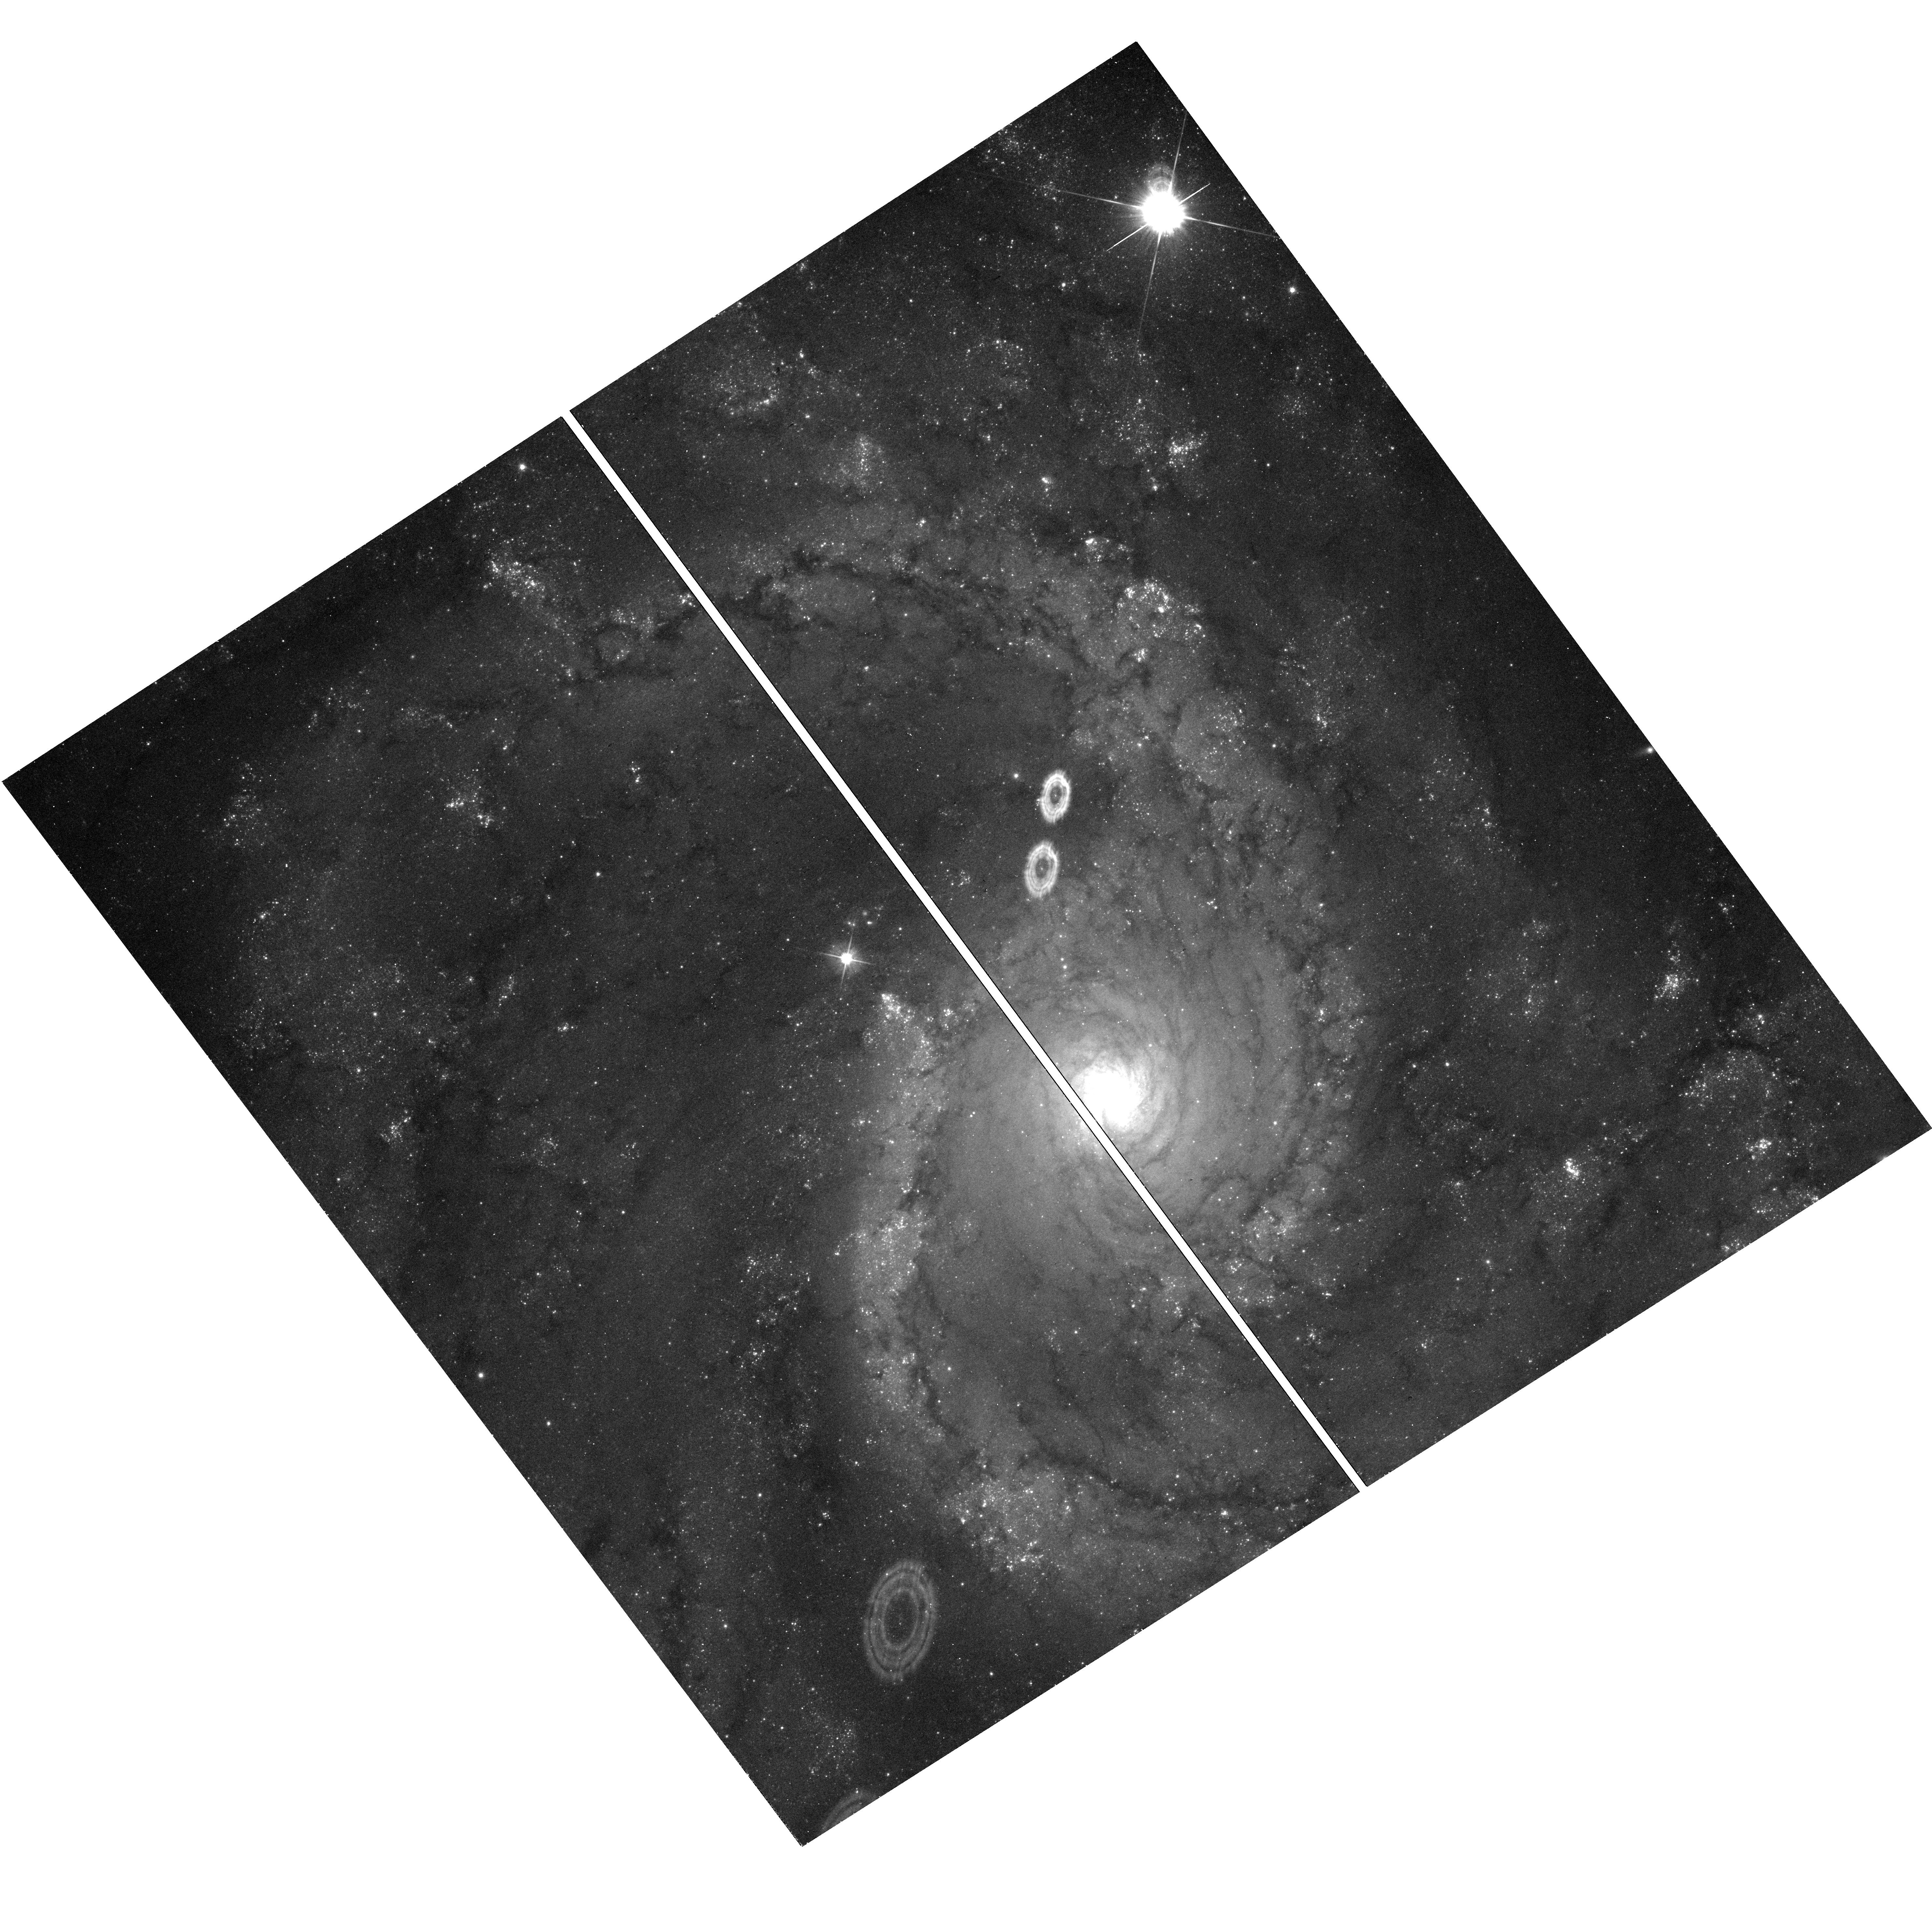
Target: SN2016BKV
Instrument: WFC3/UVIS
Filter: F555W
Exposure: 12 min
Observation ID: hst_16179_09_wfc3_uvis_f555w_ieb309

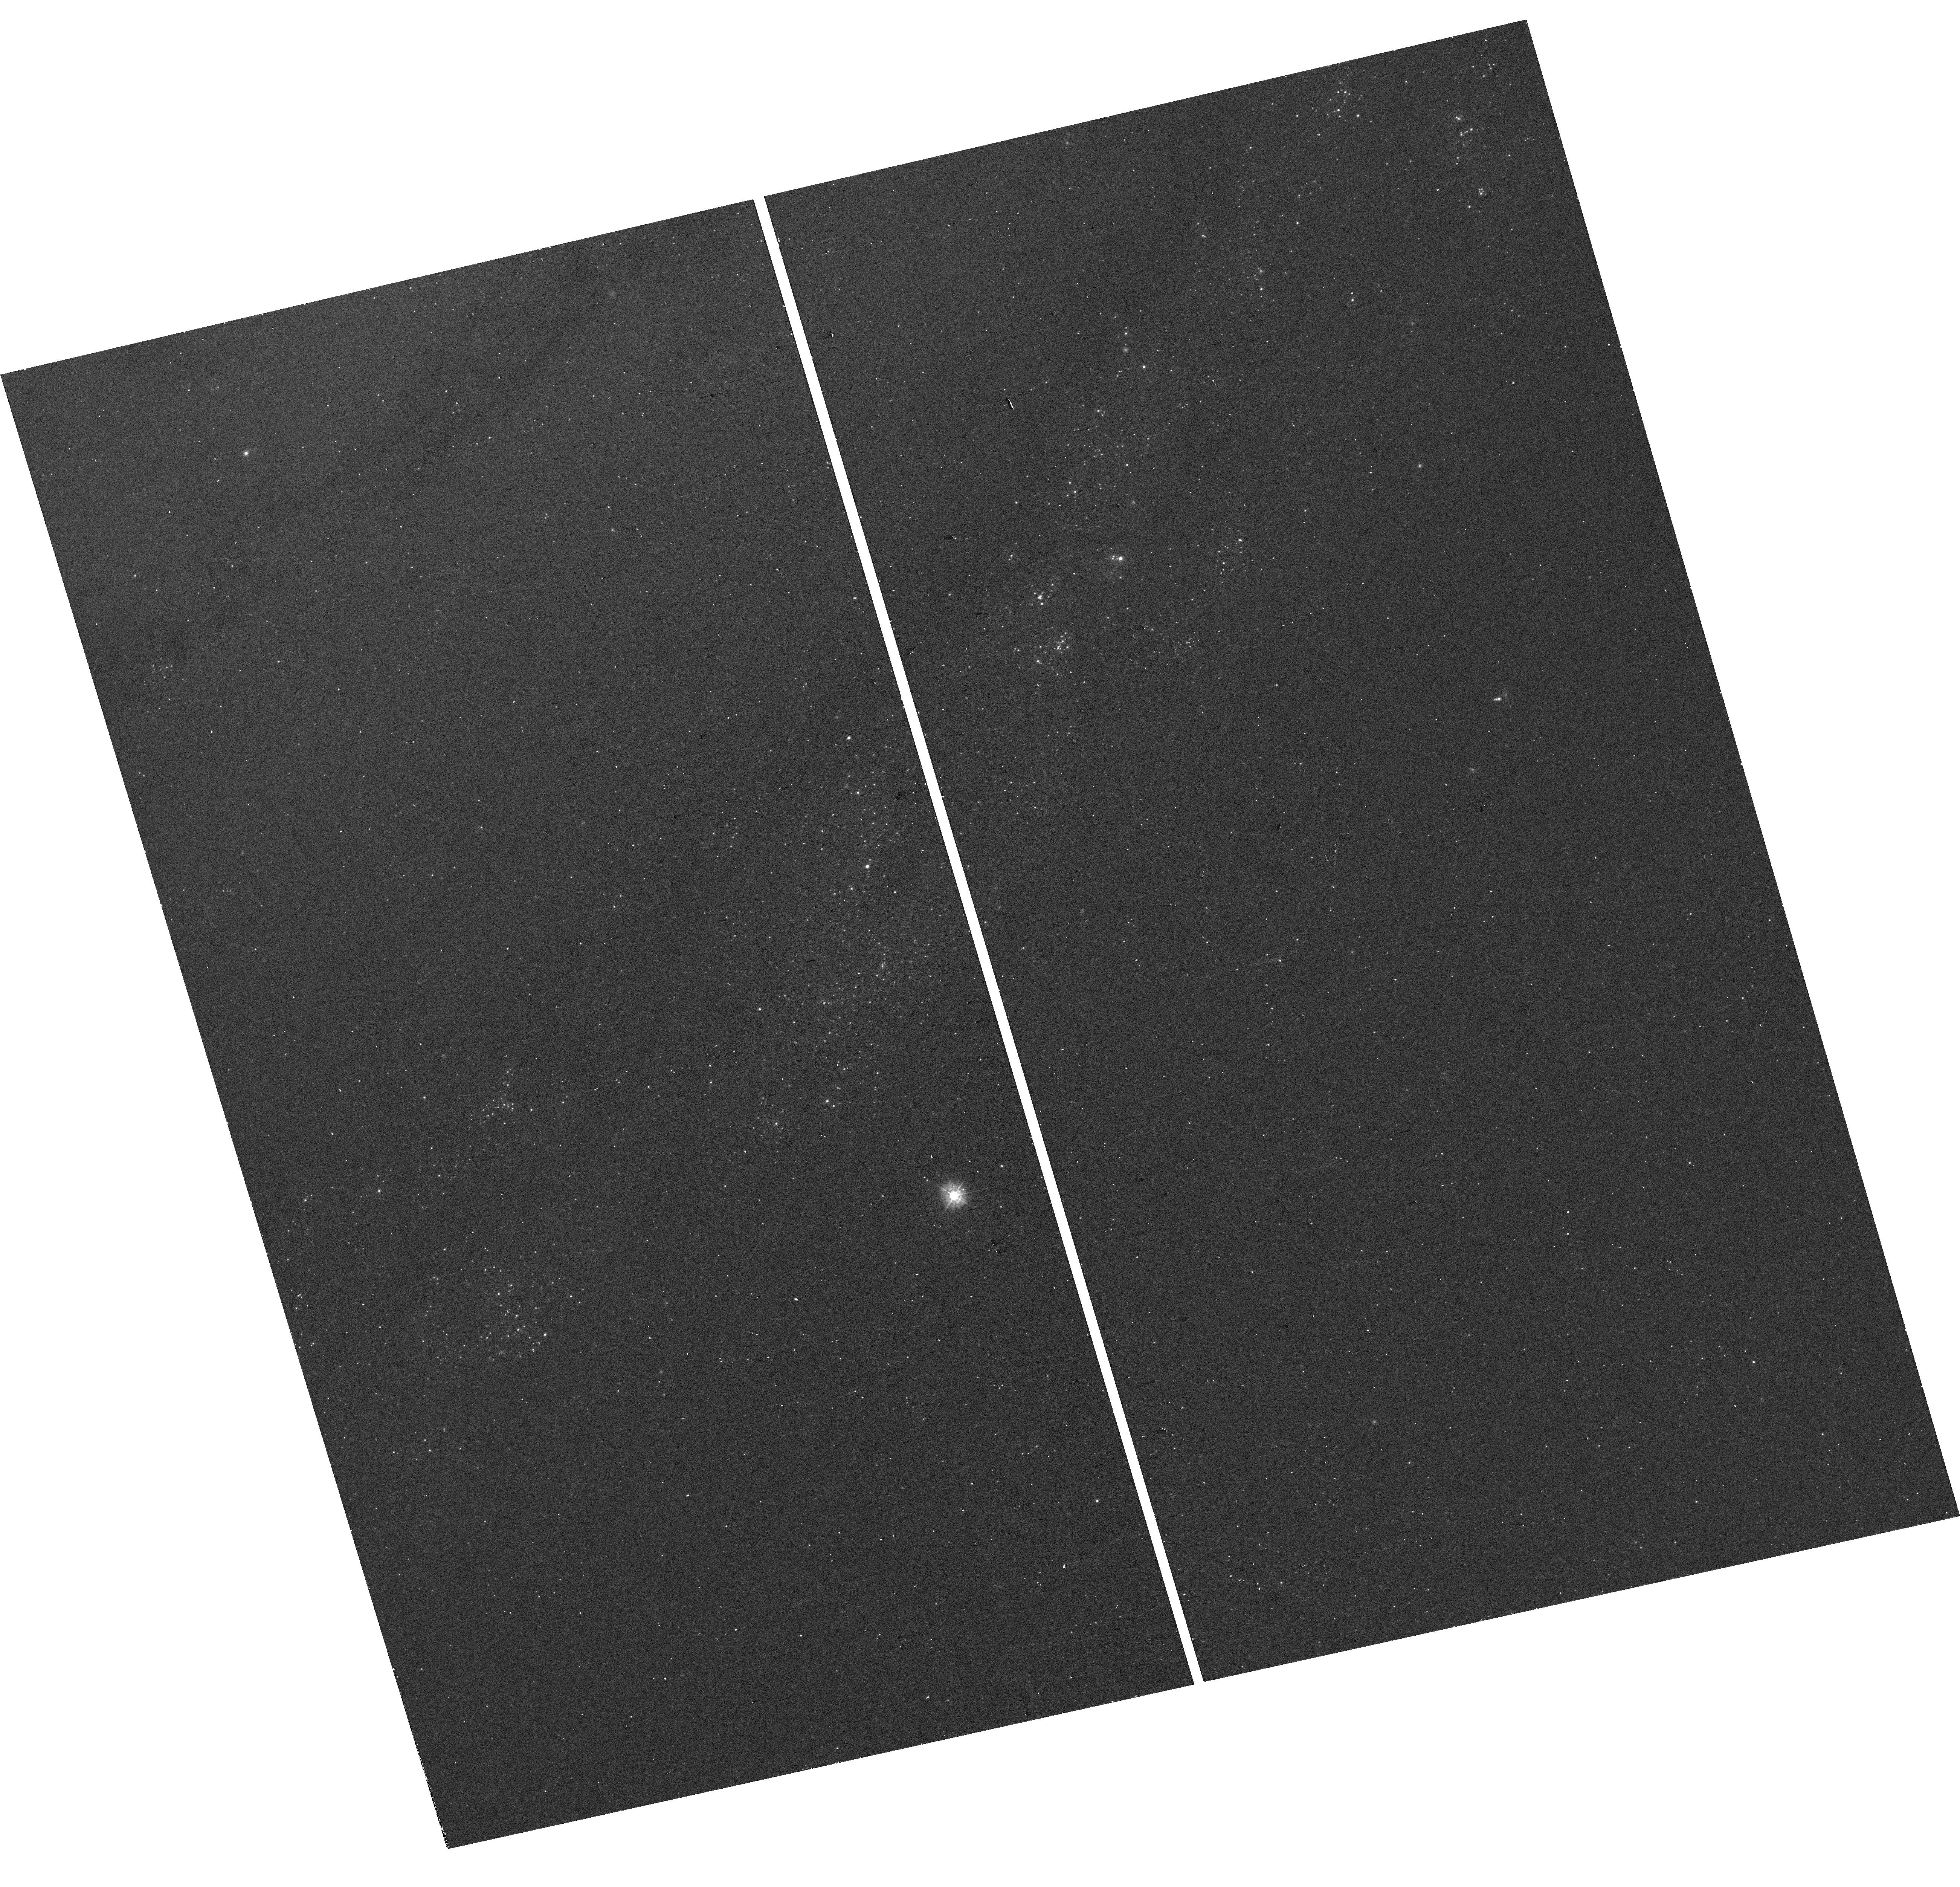
Target: SN1993J
Instrument: WFC3/UVIS
Filter: F336W
Exposure: 12 min
Observation ID: hst_16179_53_wfc3_uvis_f336w_ieb353

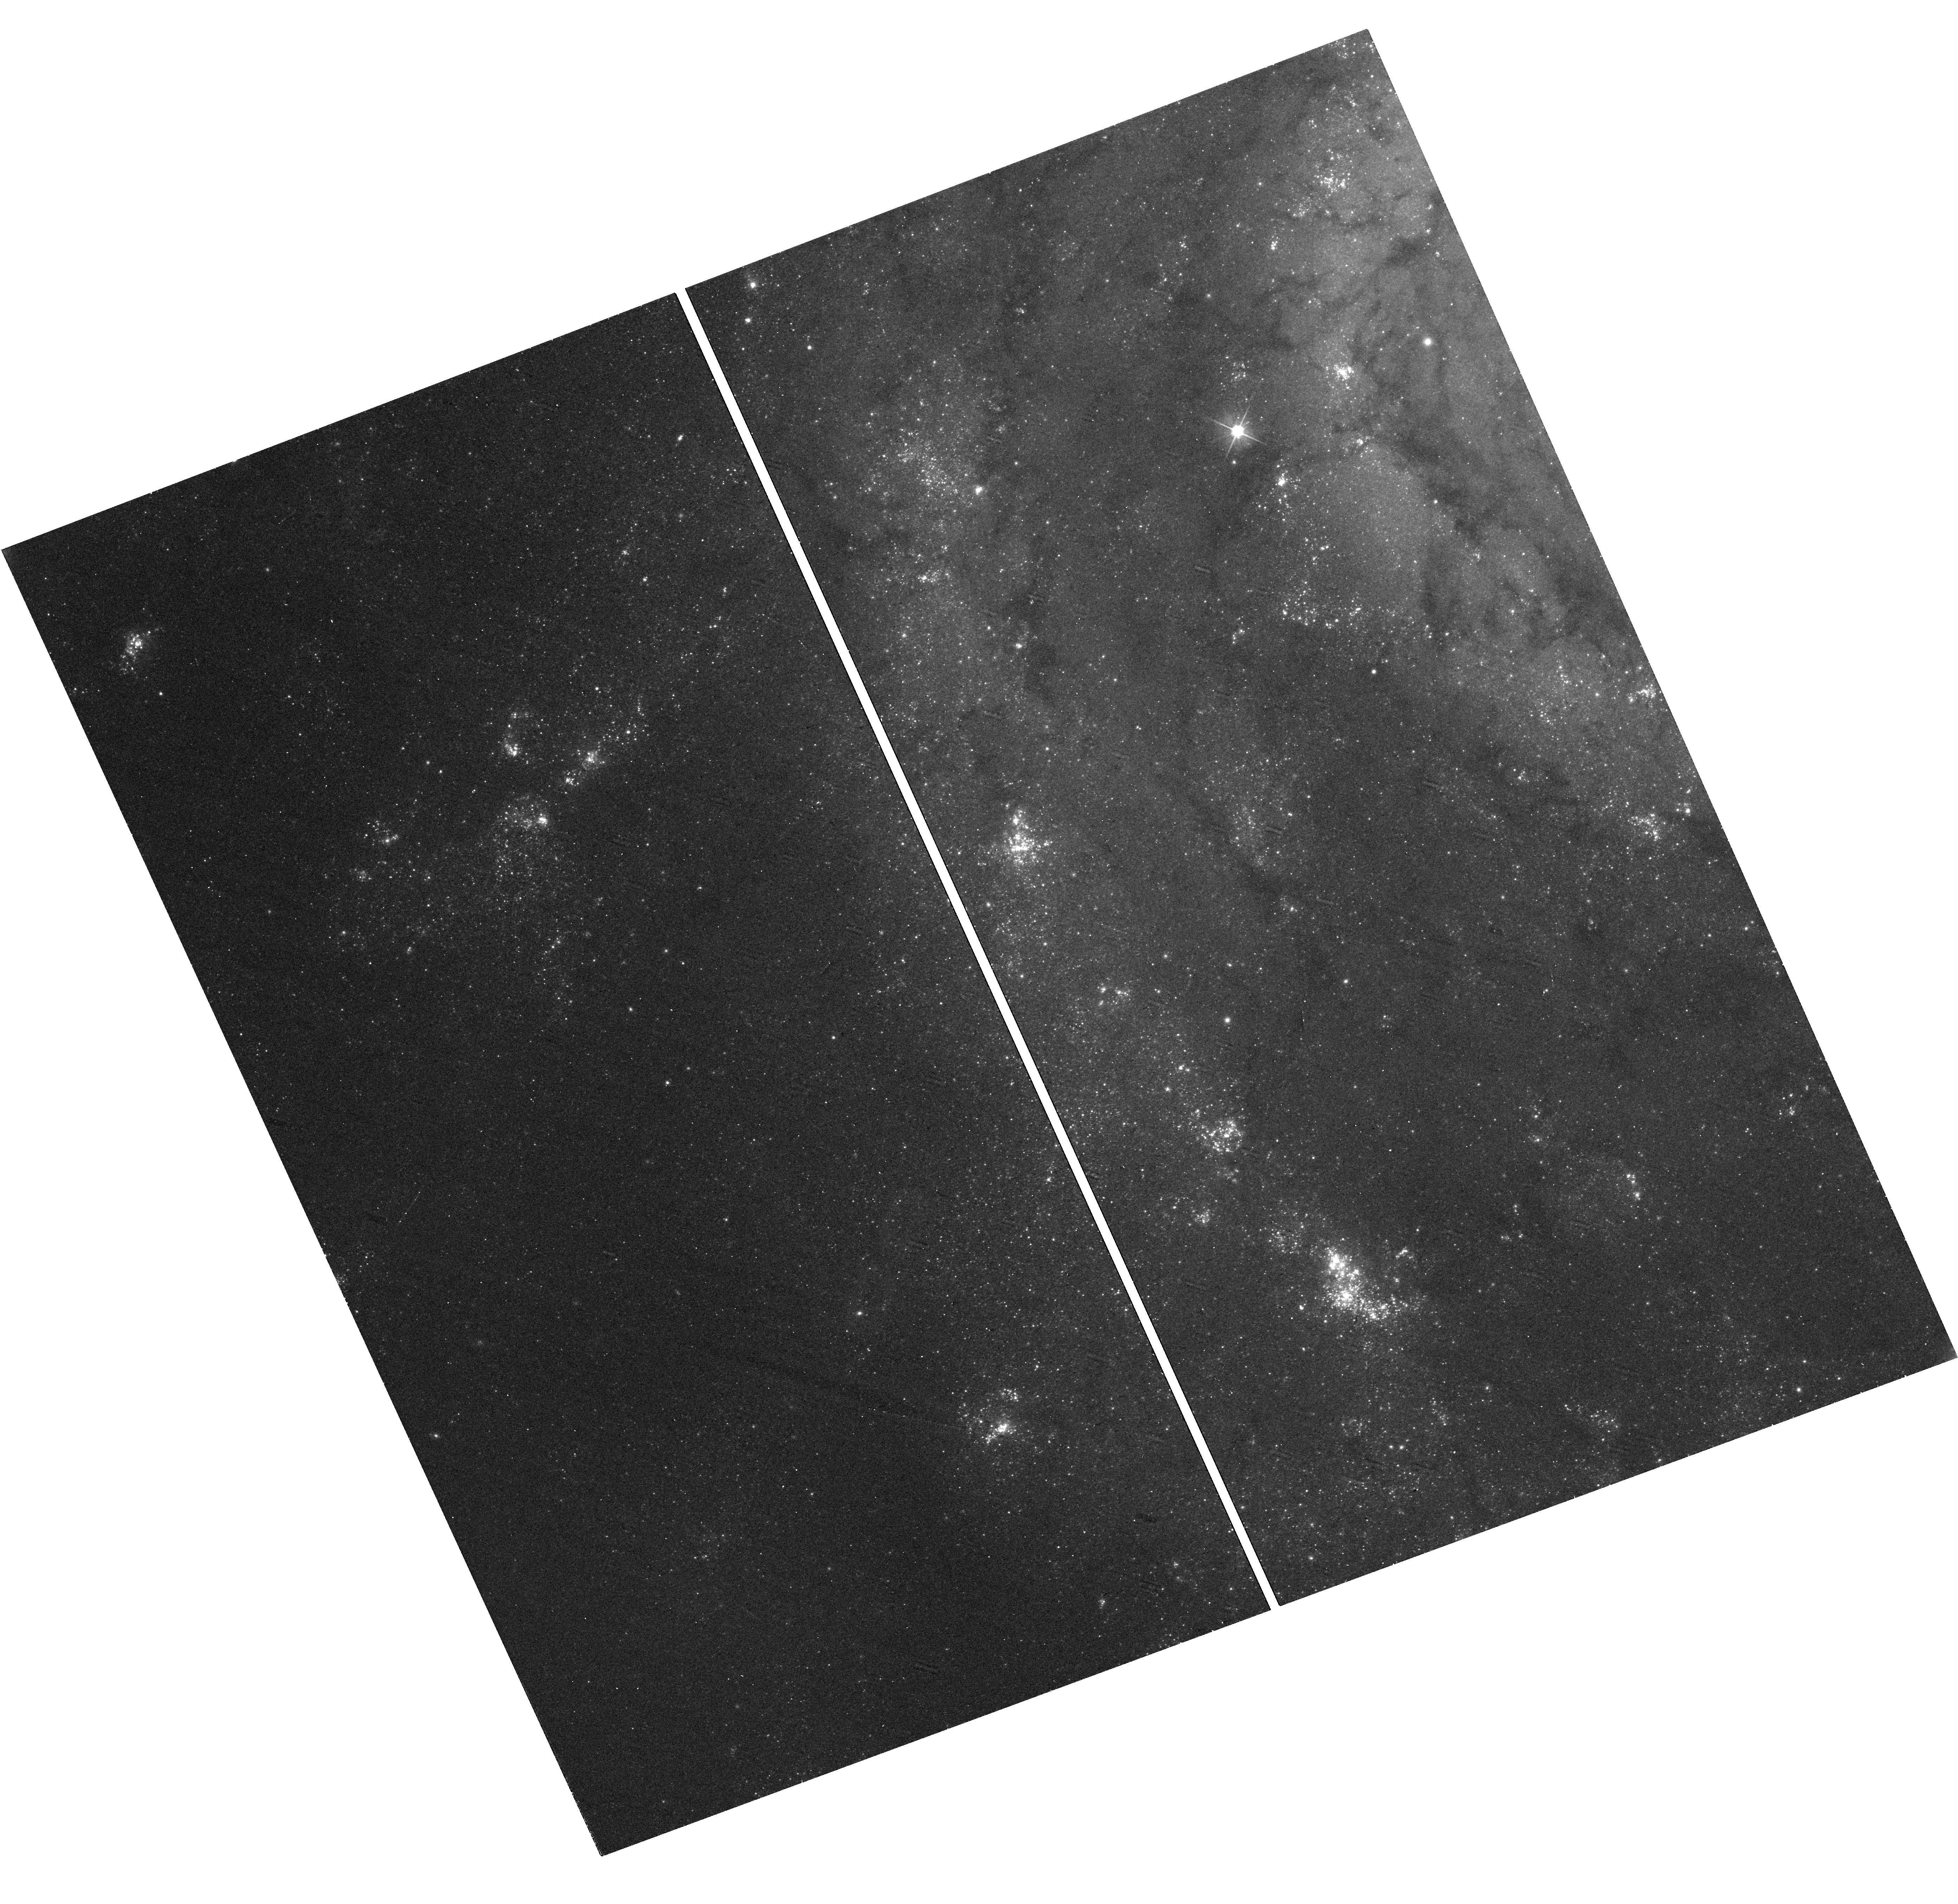
Target: SN2013EJ
Instrument: WFC3/UVIS
Filter: F555W
Exposure: 12 min
Observation ID: hst_16179_14_wfc3_uvis_f555w_ieb314

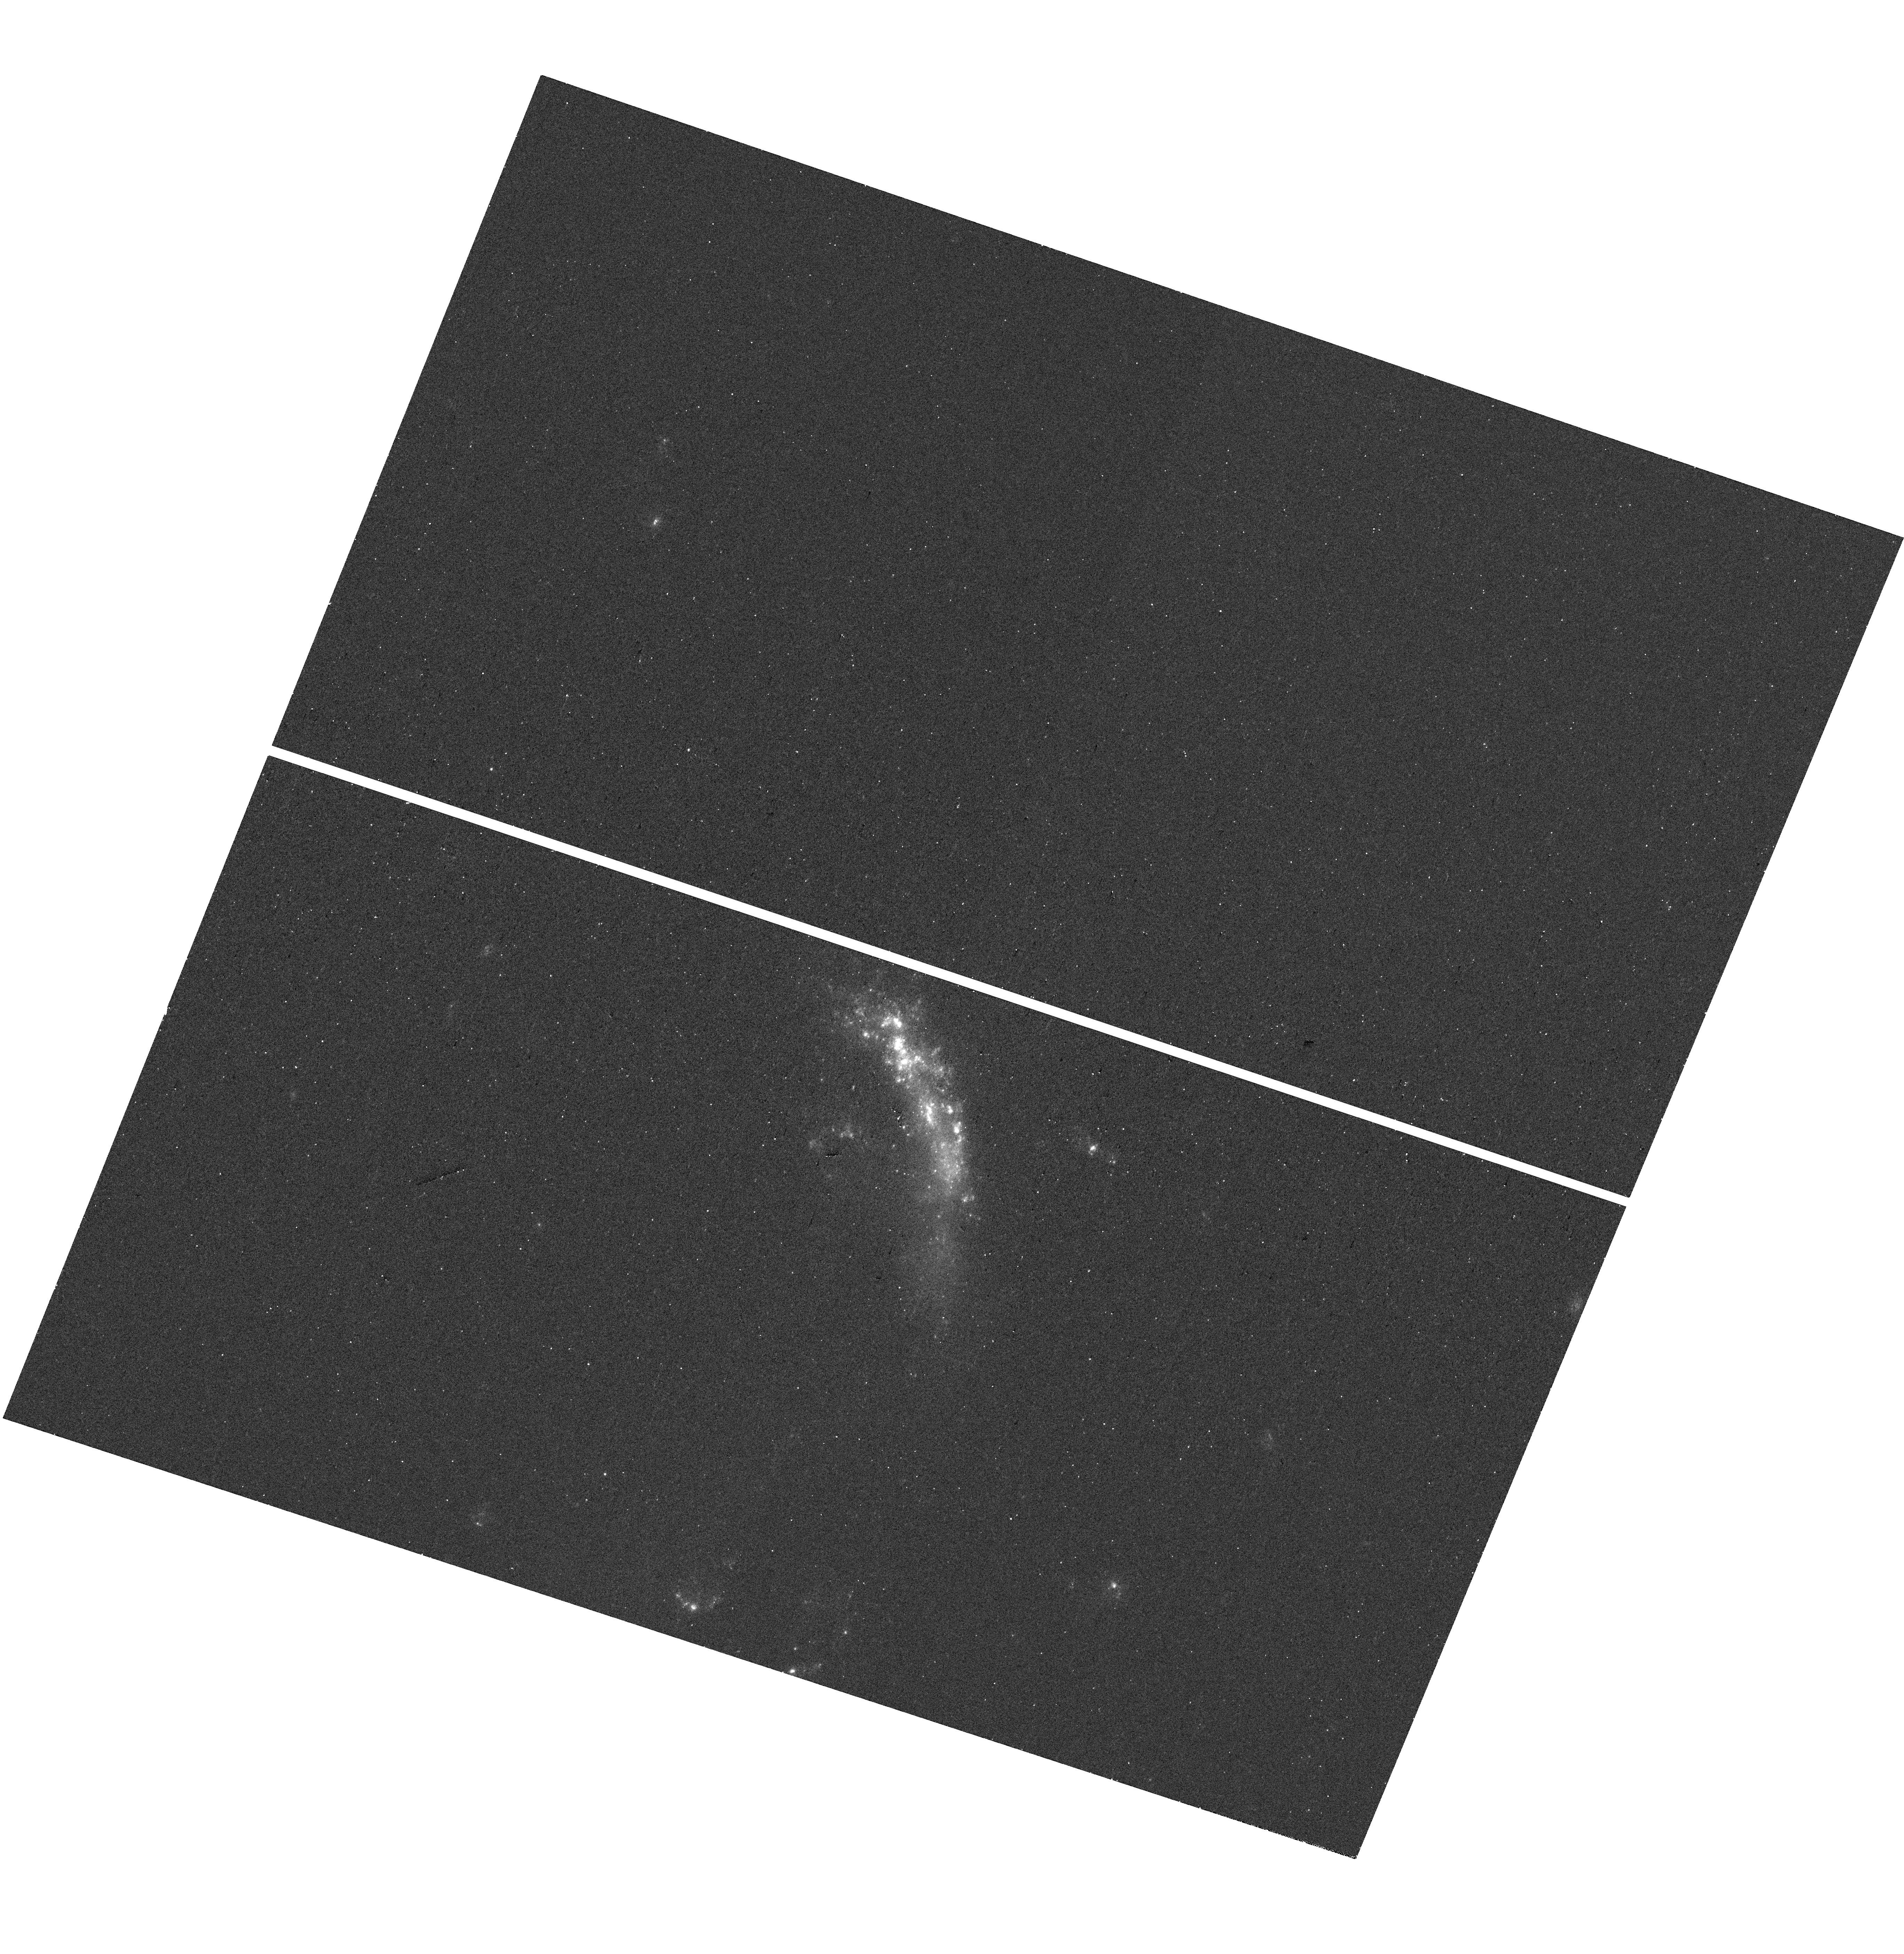
Target: SN2010JL
Instrument: WFC3/UVIS
Filter: F336W
Exposure: 12 min
Observation ID: hst_16179_20_wfc3_uvis_f336w_ieb320

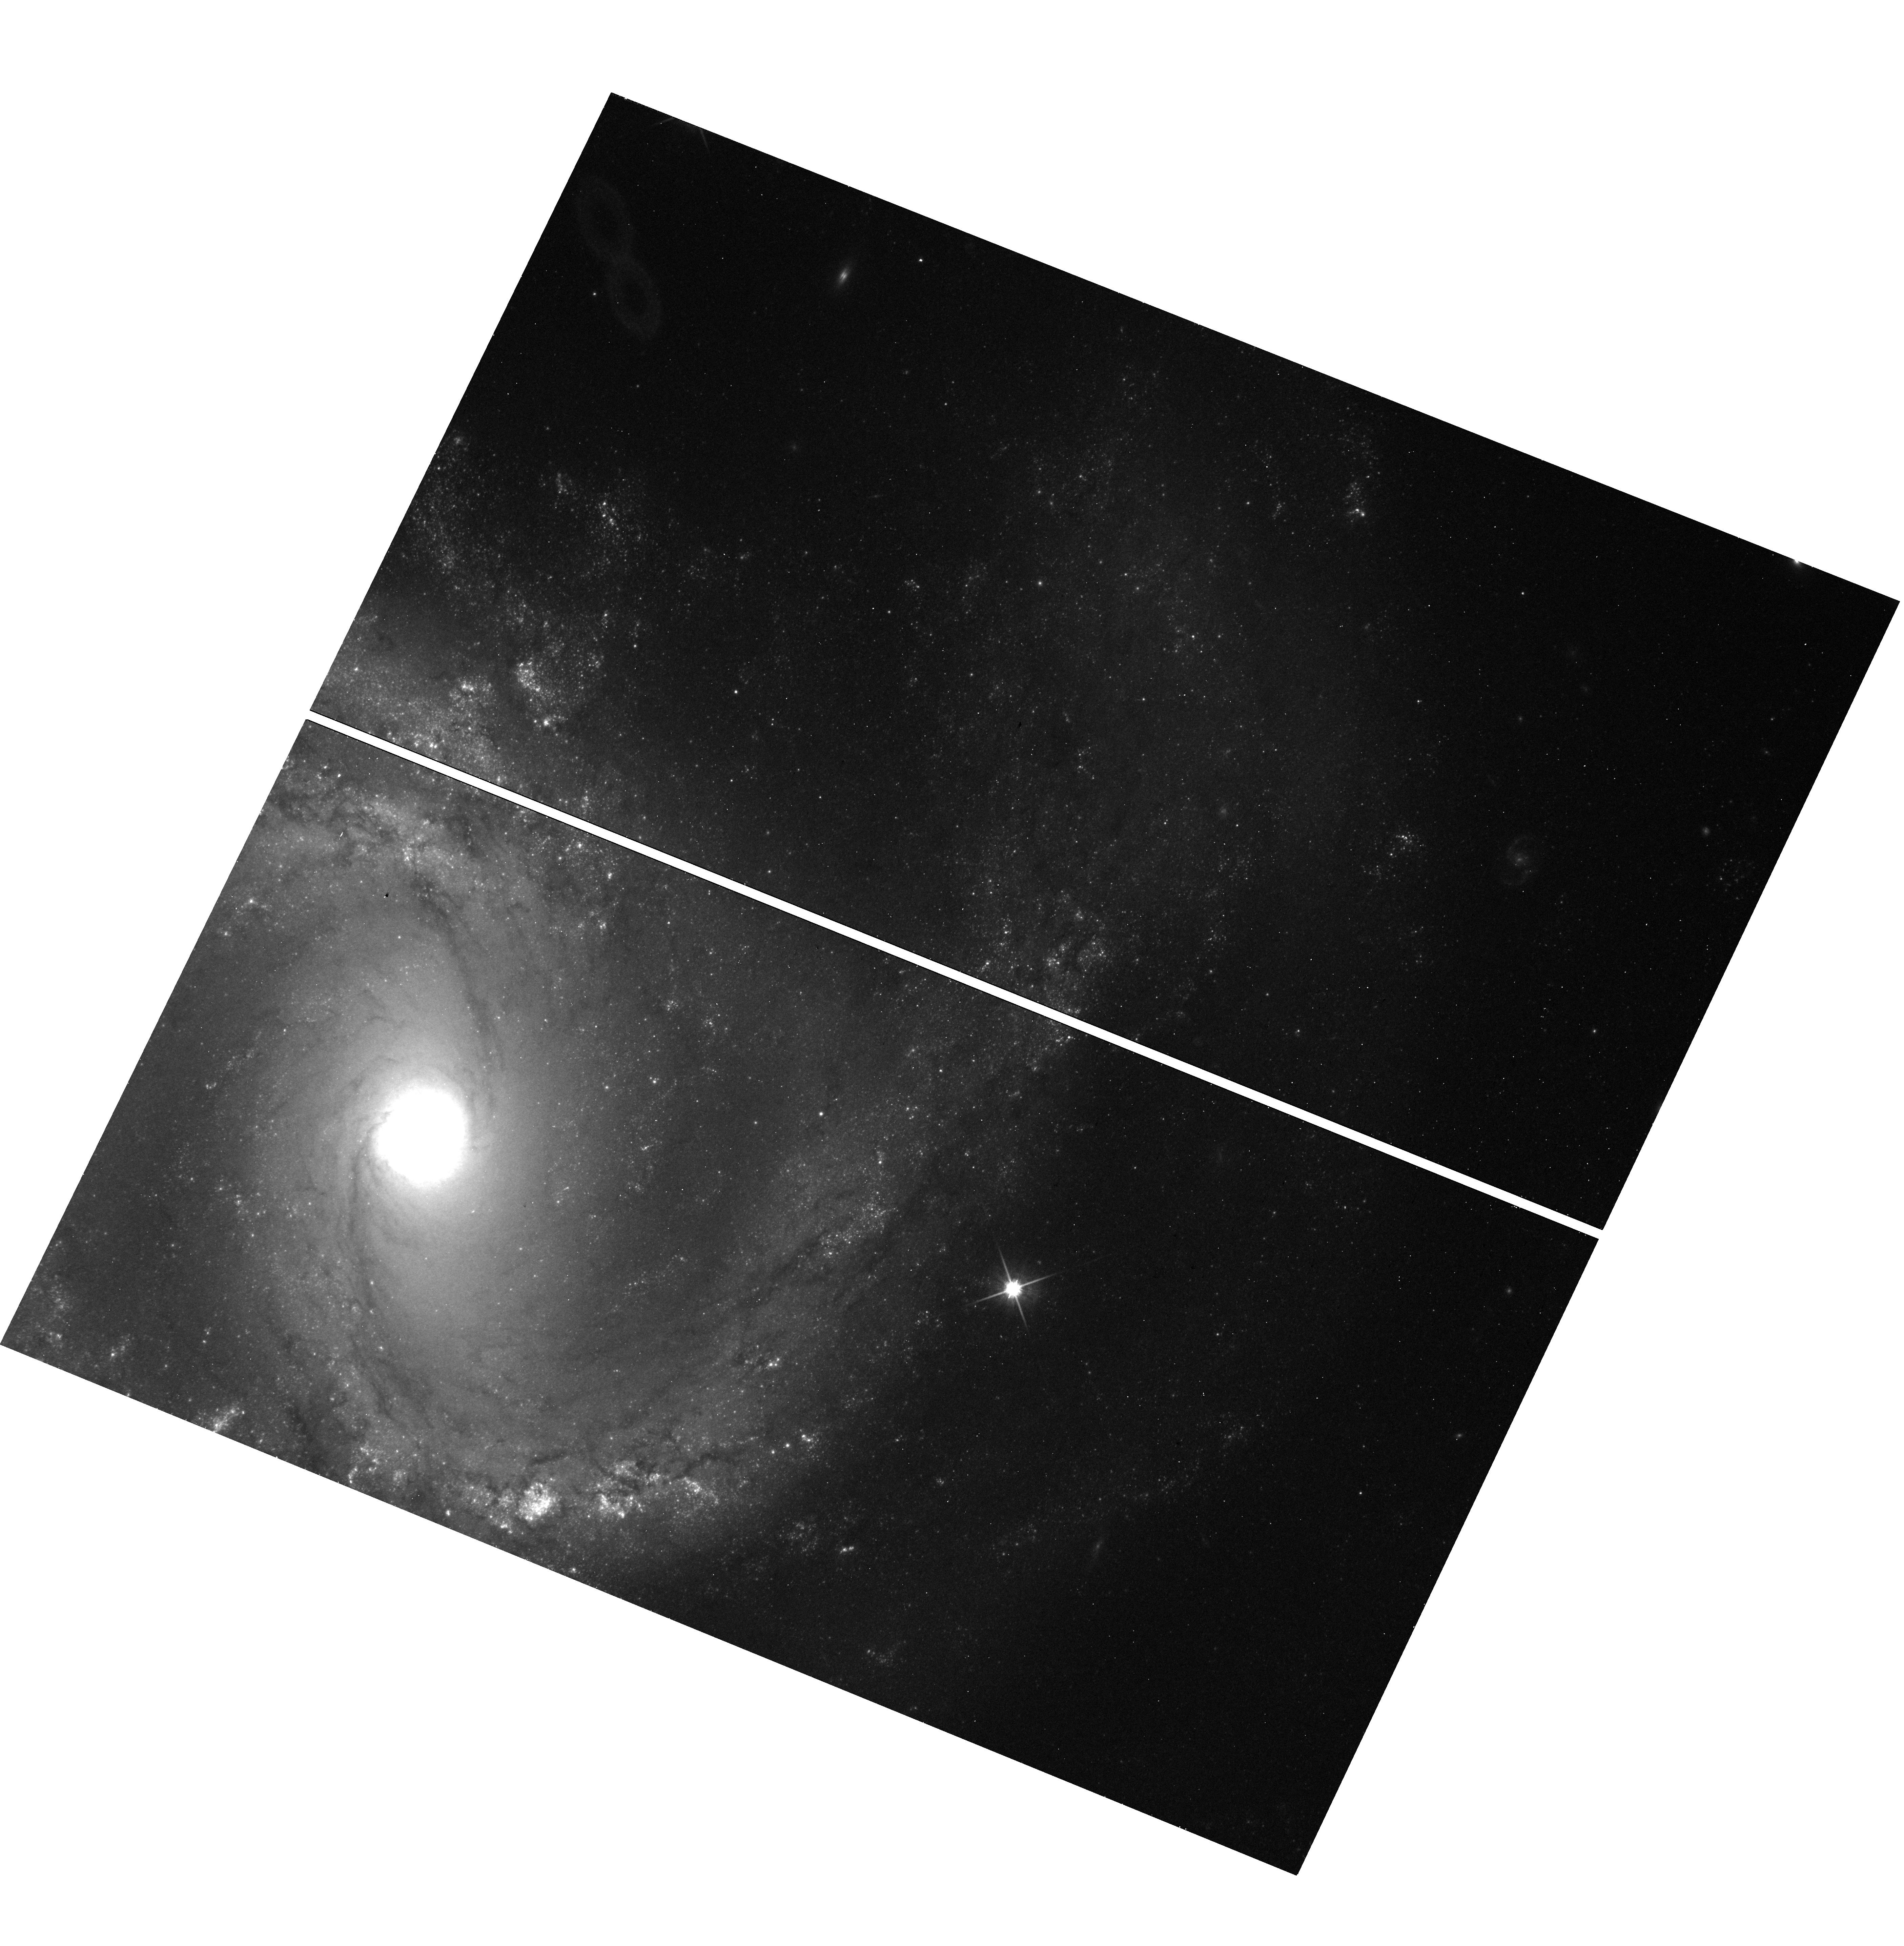
Target: SN2020JFO
Instrument: WFC3/UVIS
Filter: F814W
Exposure: 13 min
Observation ID: hst_16179_48_wfc3_uvis_f814w_ieb348

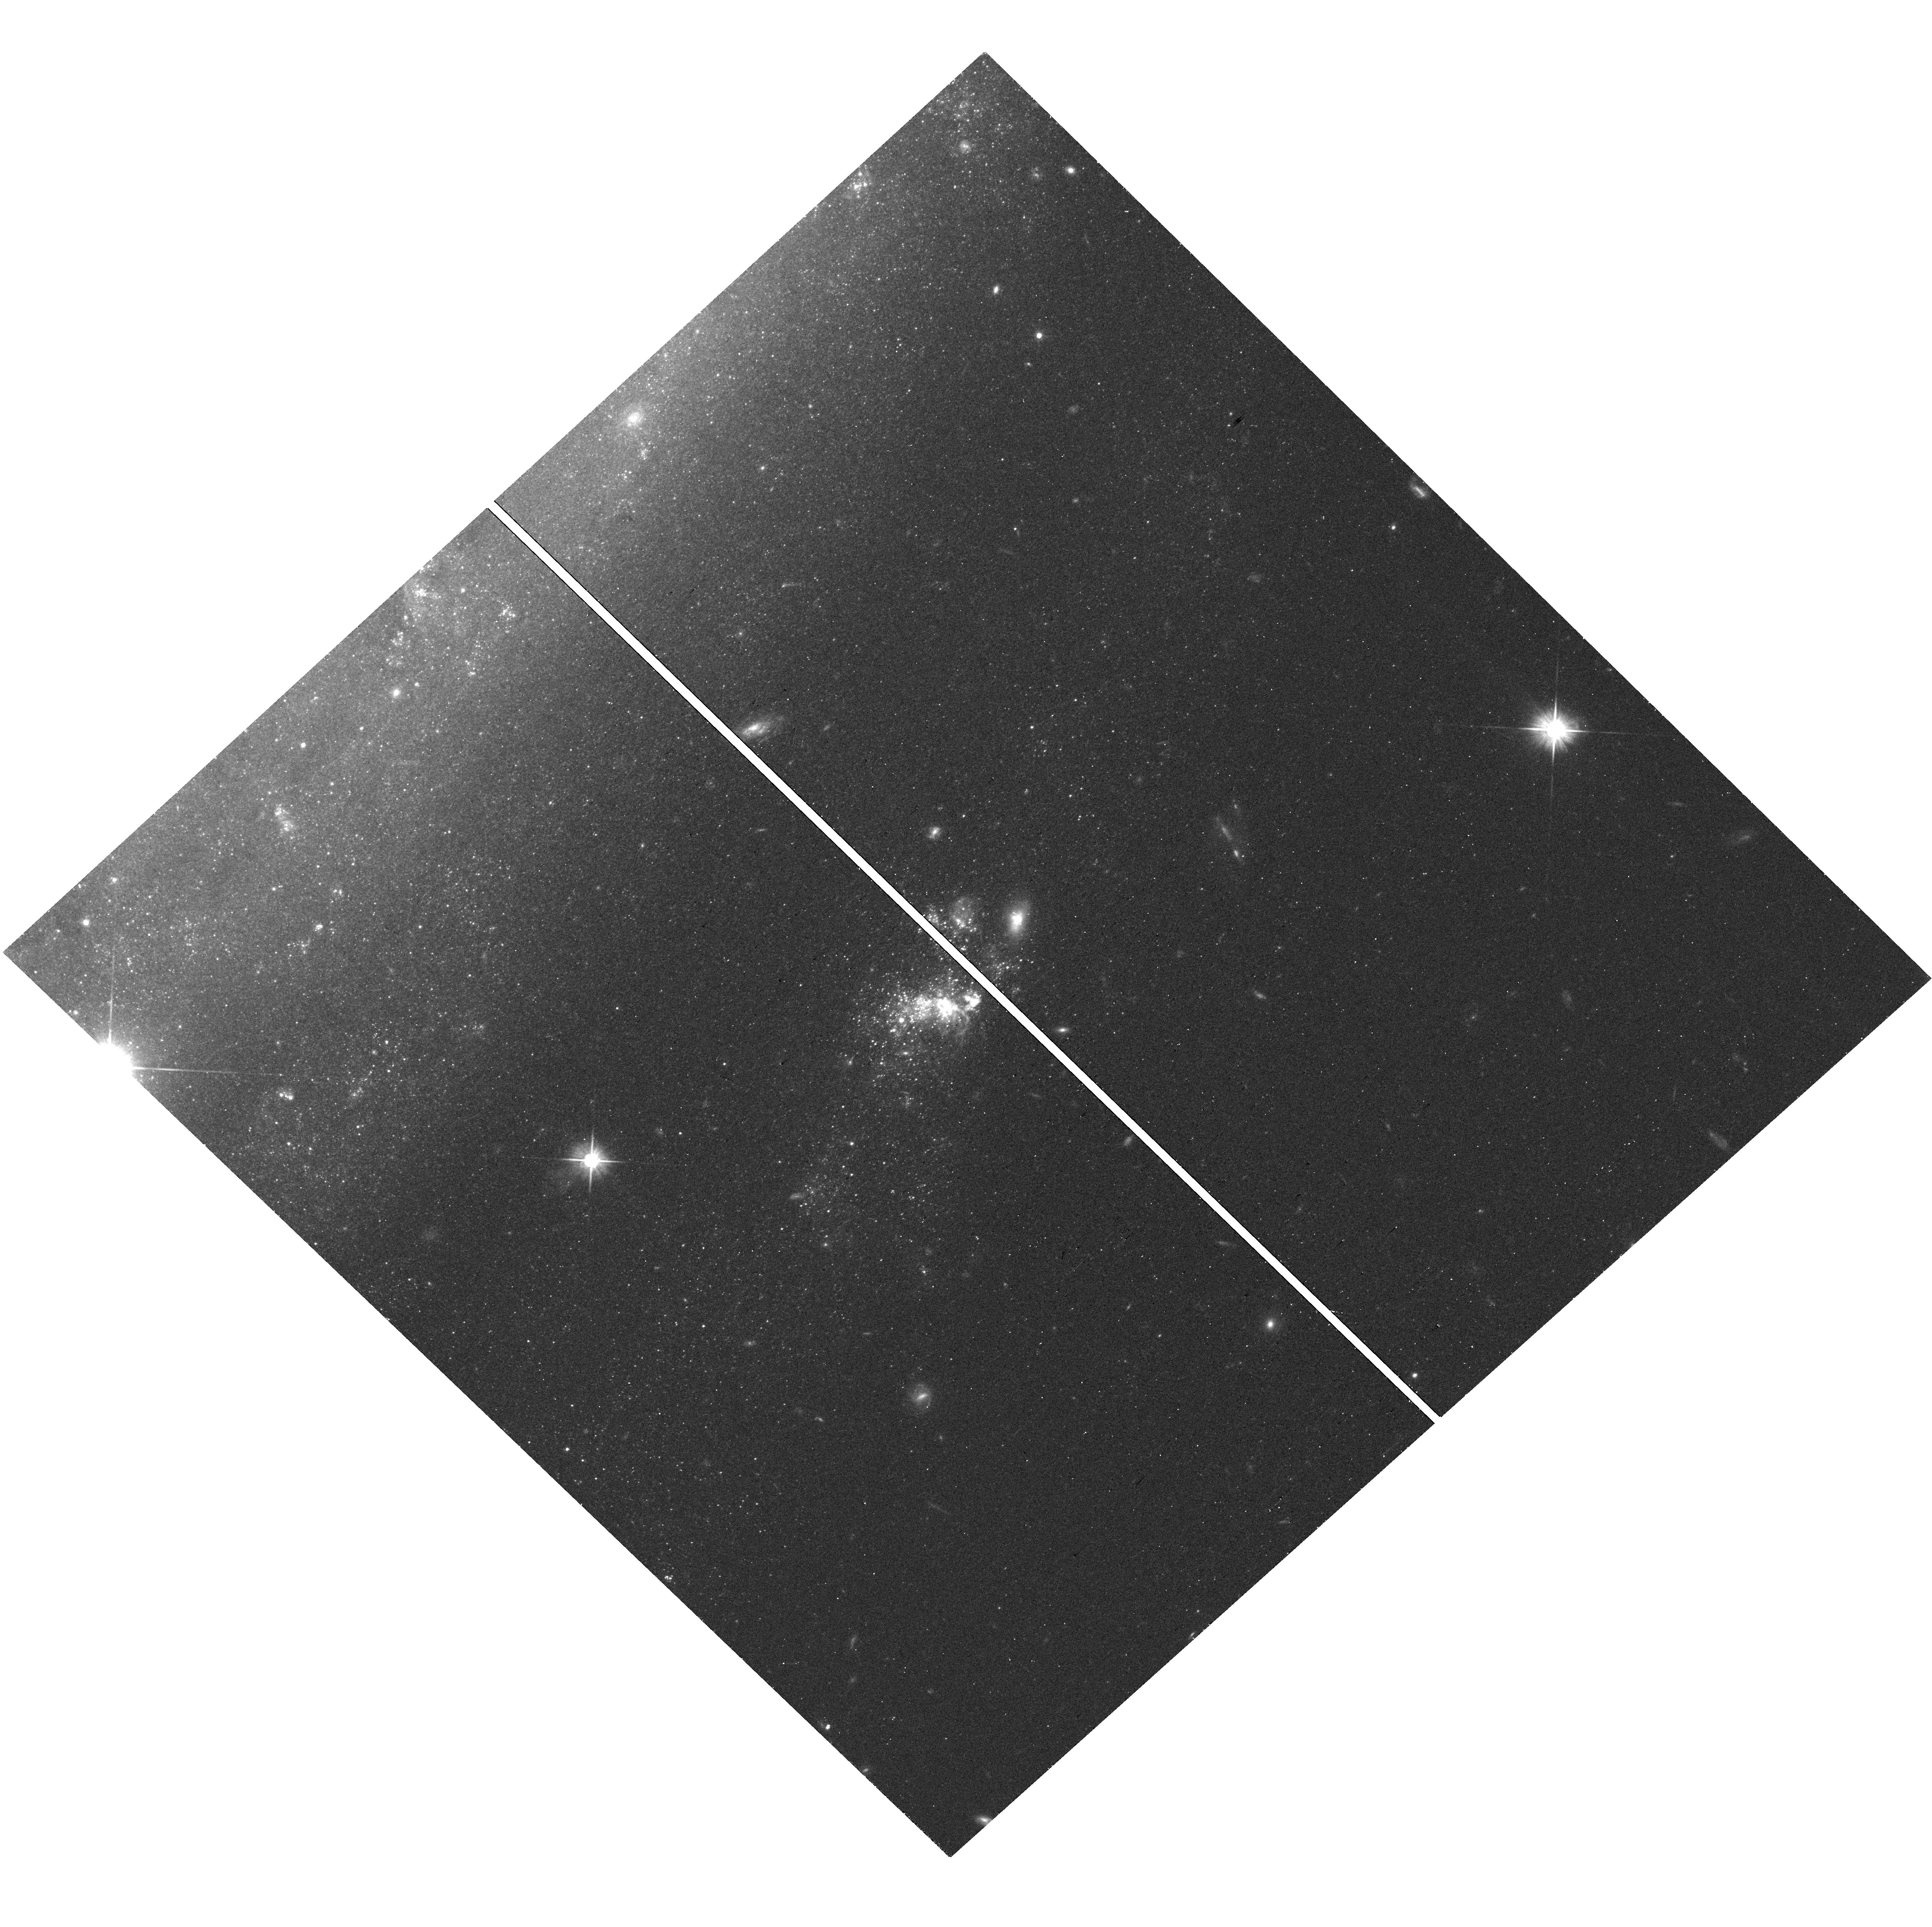
Target: NGC4559-OT
Instrument: WFC3/UVIS
Filter: F606W
Exposure: 12 min
Observation ID: hst_16179_15_wfc3_uvis_f606w_ieb315

A Snapshot Survey of the Sites of Recent, Nearby Supernovae (PI: Filippenko, Alex V.)

During the past two decades, robotic (or highly automated) searches for supernovae (SNe) have found several thousand SNe, many of them in quite nearby galaxies (d < 30 Mpc). Most of the objects were discovered before maximum brightness, and have follow-up photometry and spectroscopy; they include some of the best-studied SNe to date. We propose to obtain HST snapshot images of the sites of some of these nearby objects, to obtain late-time photometry (through two filters) that will help reveal the origin of their lingering energy. We will also search for possible stellar remnants of Type Iax SNe, an intriguing new possibility. Moreover, the images will provide high-resolution information on the local environments of SNe that are far superior to what we can procure from the ground. For example, we will obtain color-magnitude diagrams of stars at these SN sites (those of core-collapse SNe often being especially rich in massive, luminous stars), to constrain the reddening and SN progenitor masses. We will search for light echoes around SNe, an important clue to their progenitor systems. When the SN is detected at late times (thereby providing a precise position) and deep HST archival pre-explosion images of the SN site are available, we will search for and characterize the nature of the progenitor. We will also image some "SN impostors" to verify whether they are indeed superoutbursts of luminous blue variable stars and survived the explosions, or a new/weak class of massive-star explosions. Our proposed snapshots in Cycle 28 will complement and extend the set of existing SN sites imaged with HST by various investigators in previous cycles.